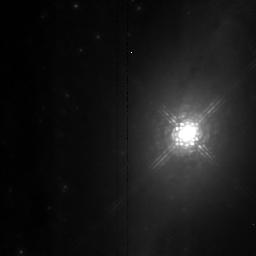
Target: NGC1068. Instrument: NICMOS/NIC2. Filter: POL120L. Exposure: 5 min. Observation ID: n4as01040

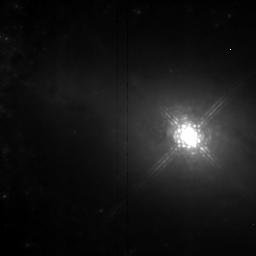
Target: NGC1068. Instrument: NICMOS/NIC2. Filter: POL240L. Exposure: 9 min. Observation ID: n4as02050

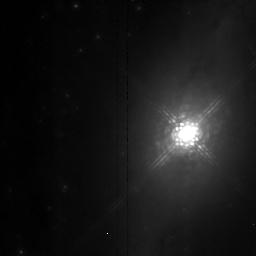
Target: NGC1068. Instrument: NICMOS/NIC2. Filter: POL0L. Exposure: 5 min. Observation ID: n4as01030

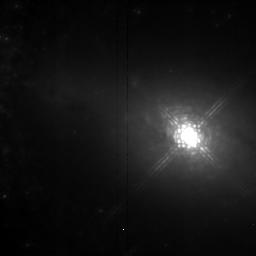
Target: NGC1068. Instrument: NICMOS/NIC2. Filter: POL120L. Exposure: 9 min. Observation ID: n4as02040

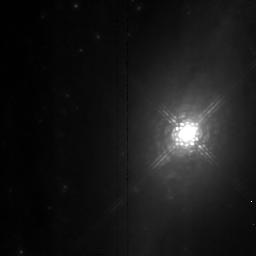
Target: NGC1068. Instrument: NICMOS/NIC2. Filter: POL240L. Exposure: 5 min. Observation ID: n4as01050

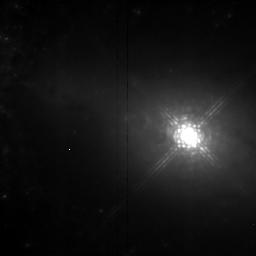
Target: NGC1068. Instrument: NICMOS/NIC2. Filter: POL0L. Exposure: 9 min. Observation ID: n4as02030

POLARIZATION IN GALACTIC NUCLEI (PI: Erickson, Edwin F.)

Polarimetric images of NGC 1068 at 1 and 2 microns will be made with NICMOS, and compared with corresponding visible data taken with HST. Such images provide unique constraints on the structure and emission mechanisms in the galaxy. Comparison with the optical polarimetry will help to understand the relative importance of mechanisms which produce the polarization, such as a) scattering from unaligned dust grains, b) dichroic extinction from aligned dust grains, either intrinsic to the source or along the line-of-sight, and c) scattering from free electrons, which may be associated with hot winds. Polarization from the latter mechanism is independent of wavelength, while a) and b) depend on wavelength.